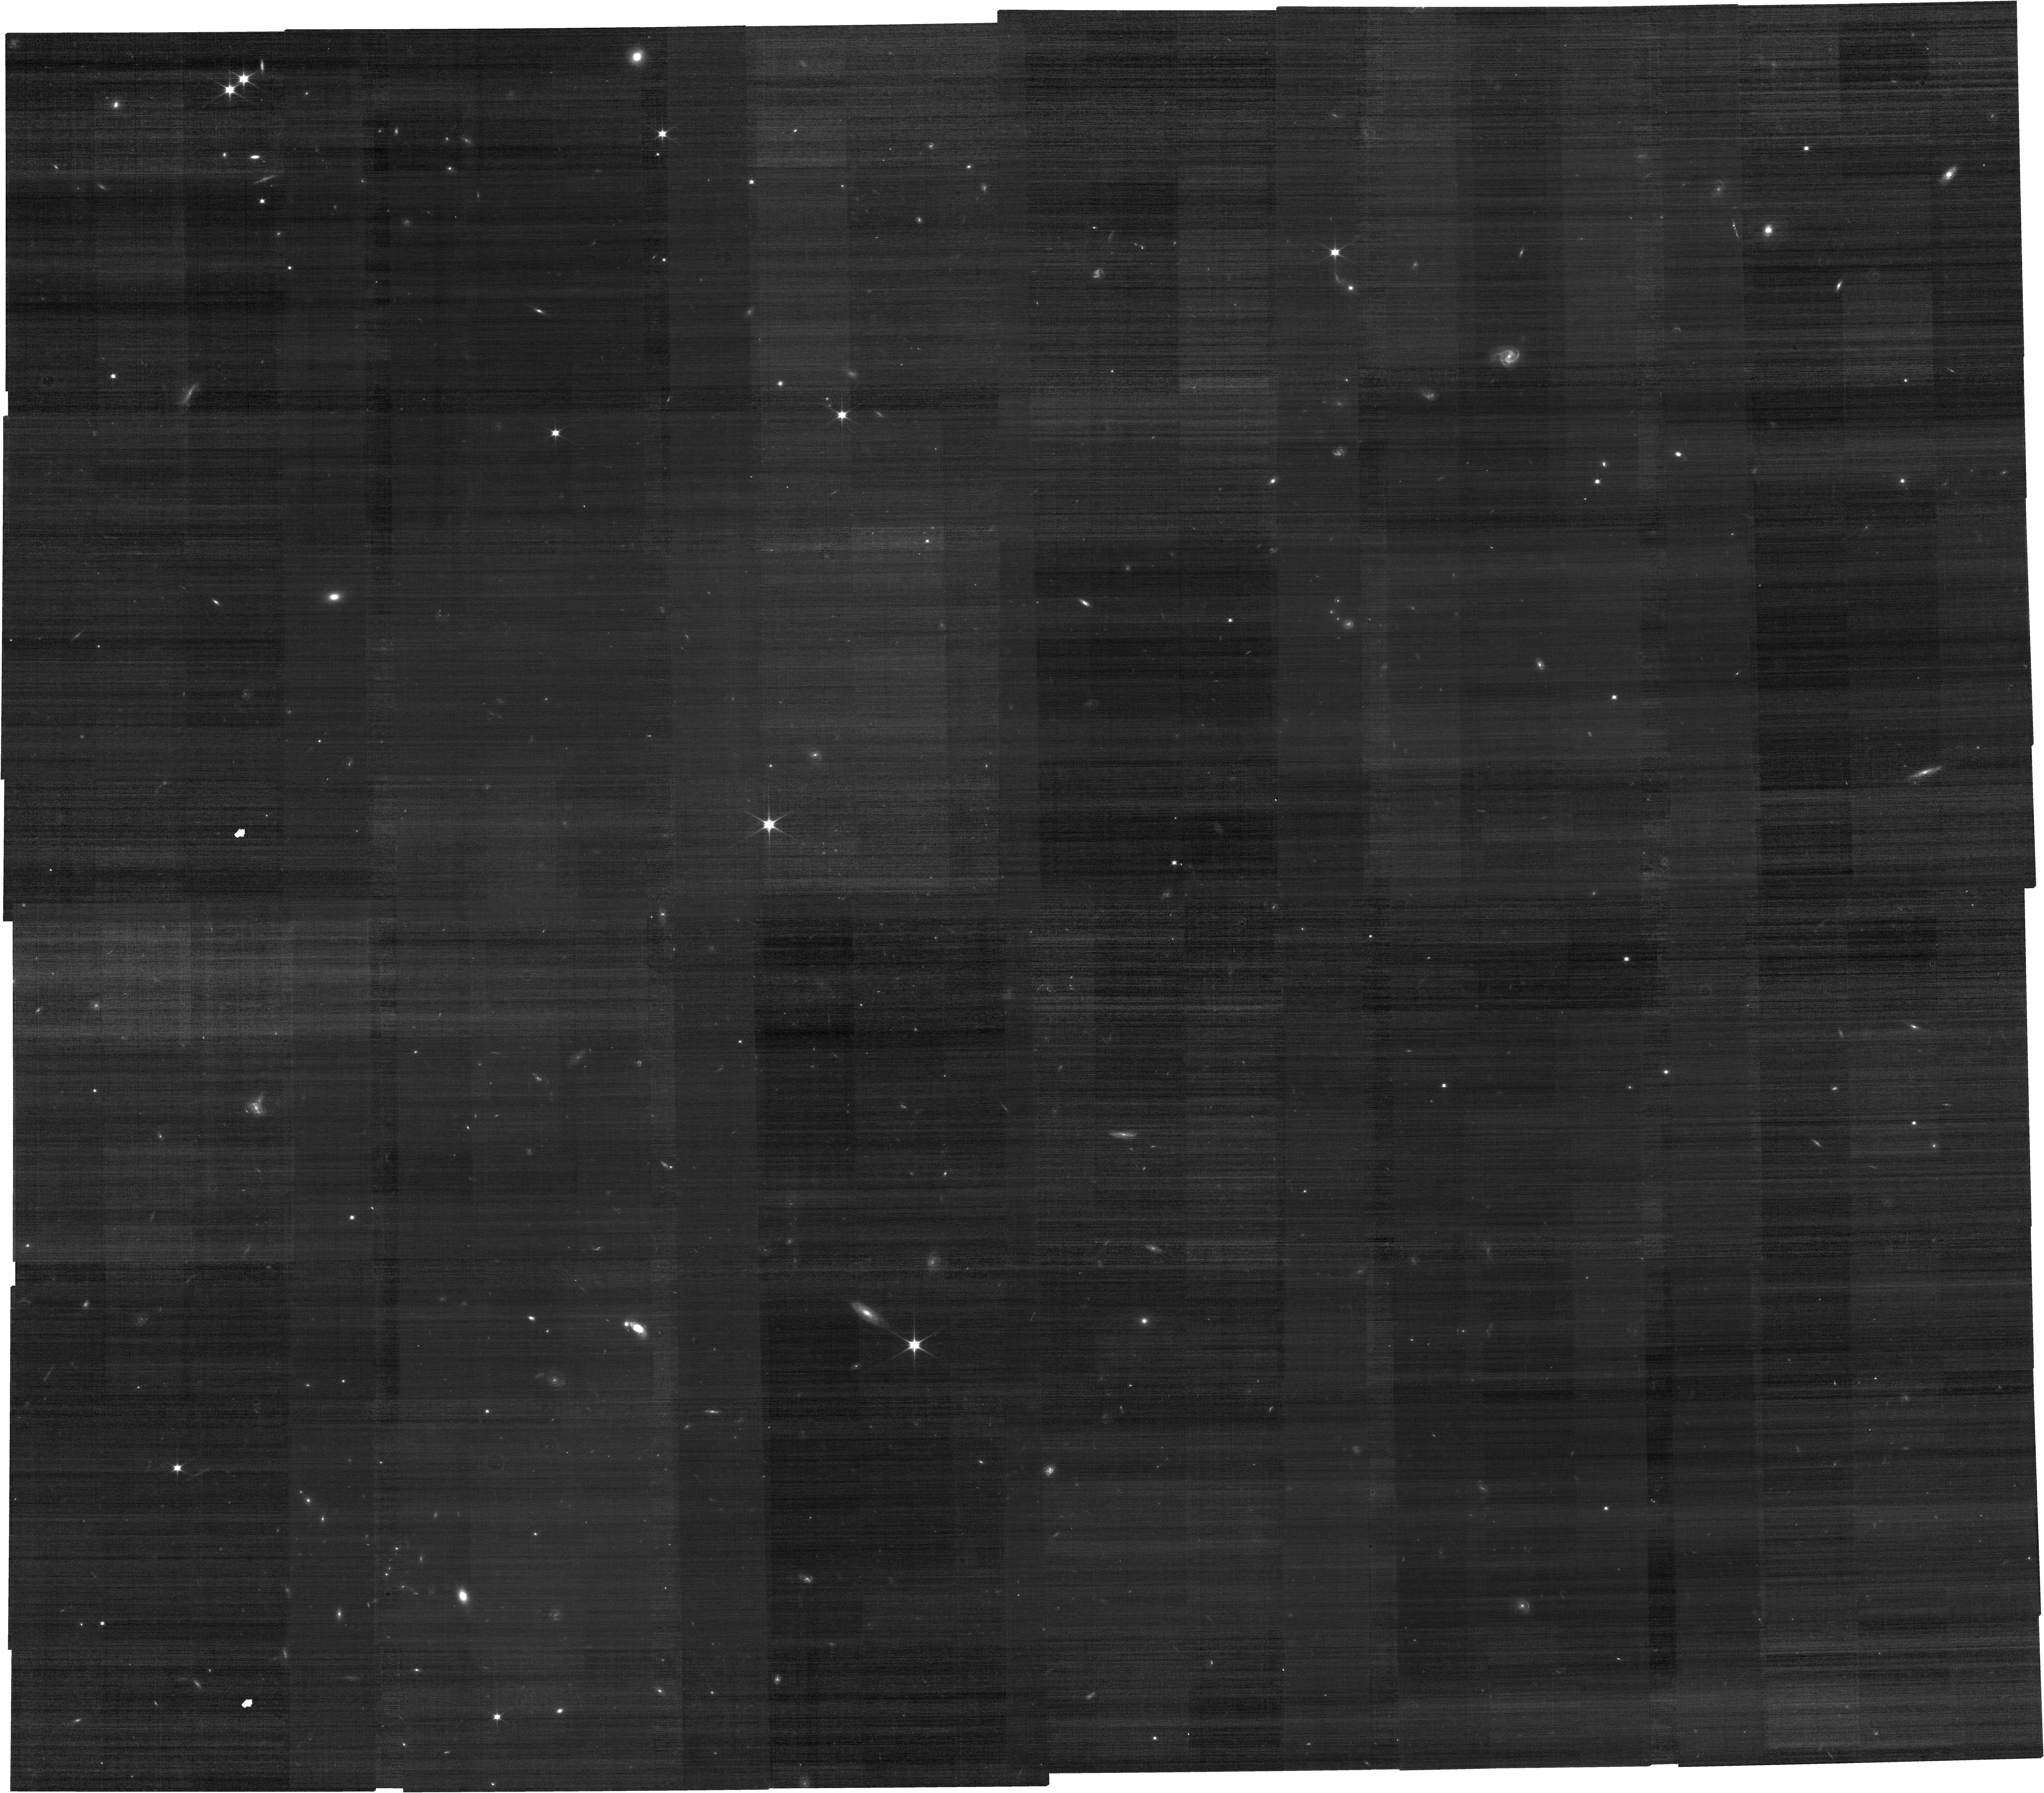
Target: MOO-J1142+1527-NIRCAM
Instrument: NIRCAM
Filter: F070W
Exposure: 40 min
Observation ID: jw05328-o001_t002_nircam_clear-f070w

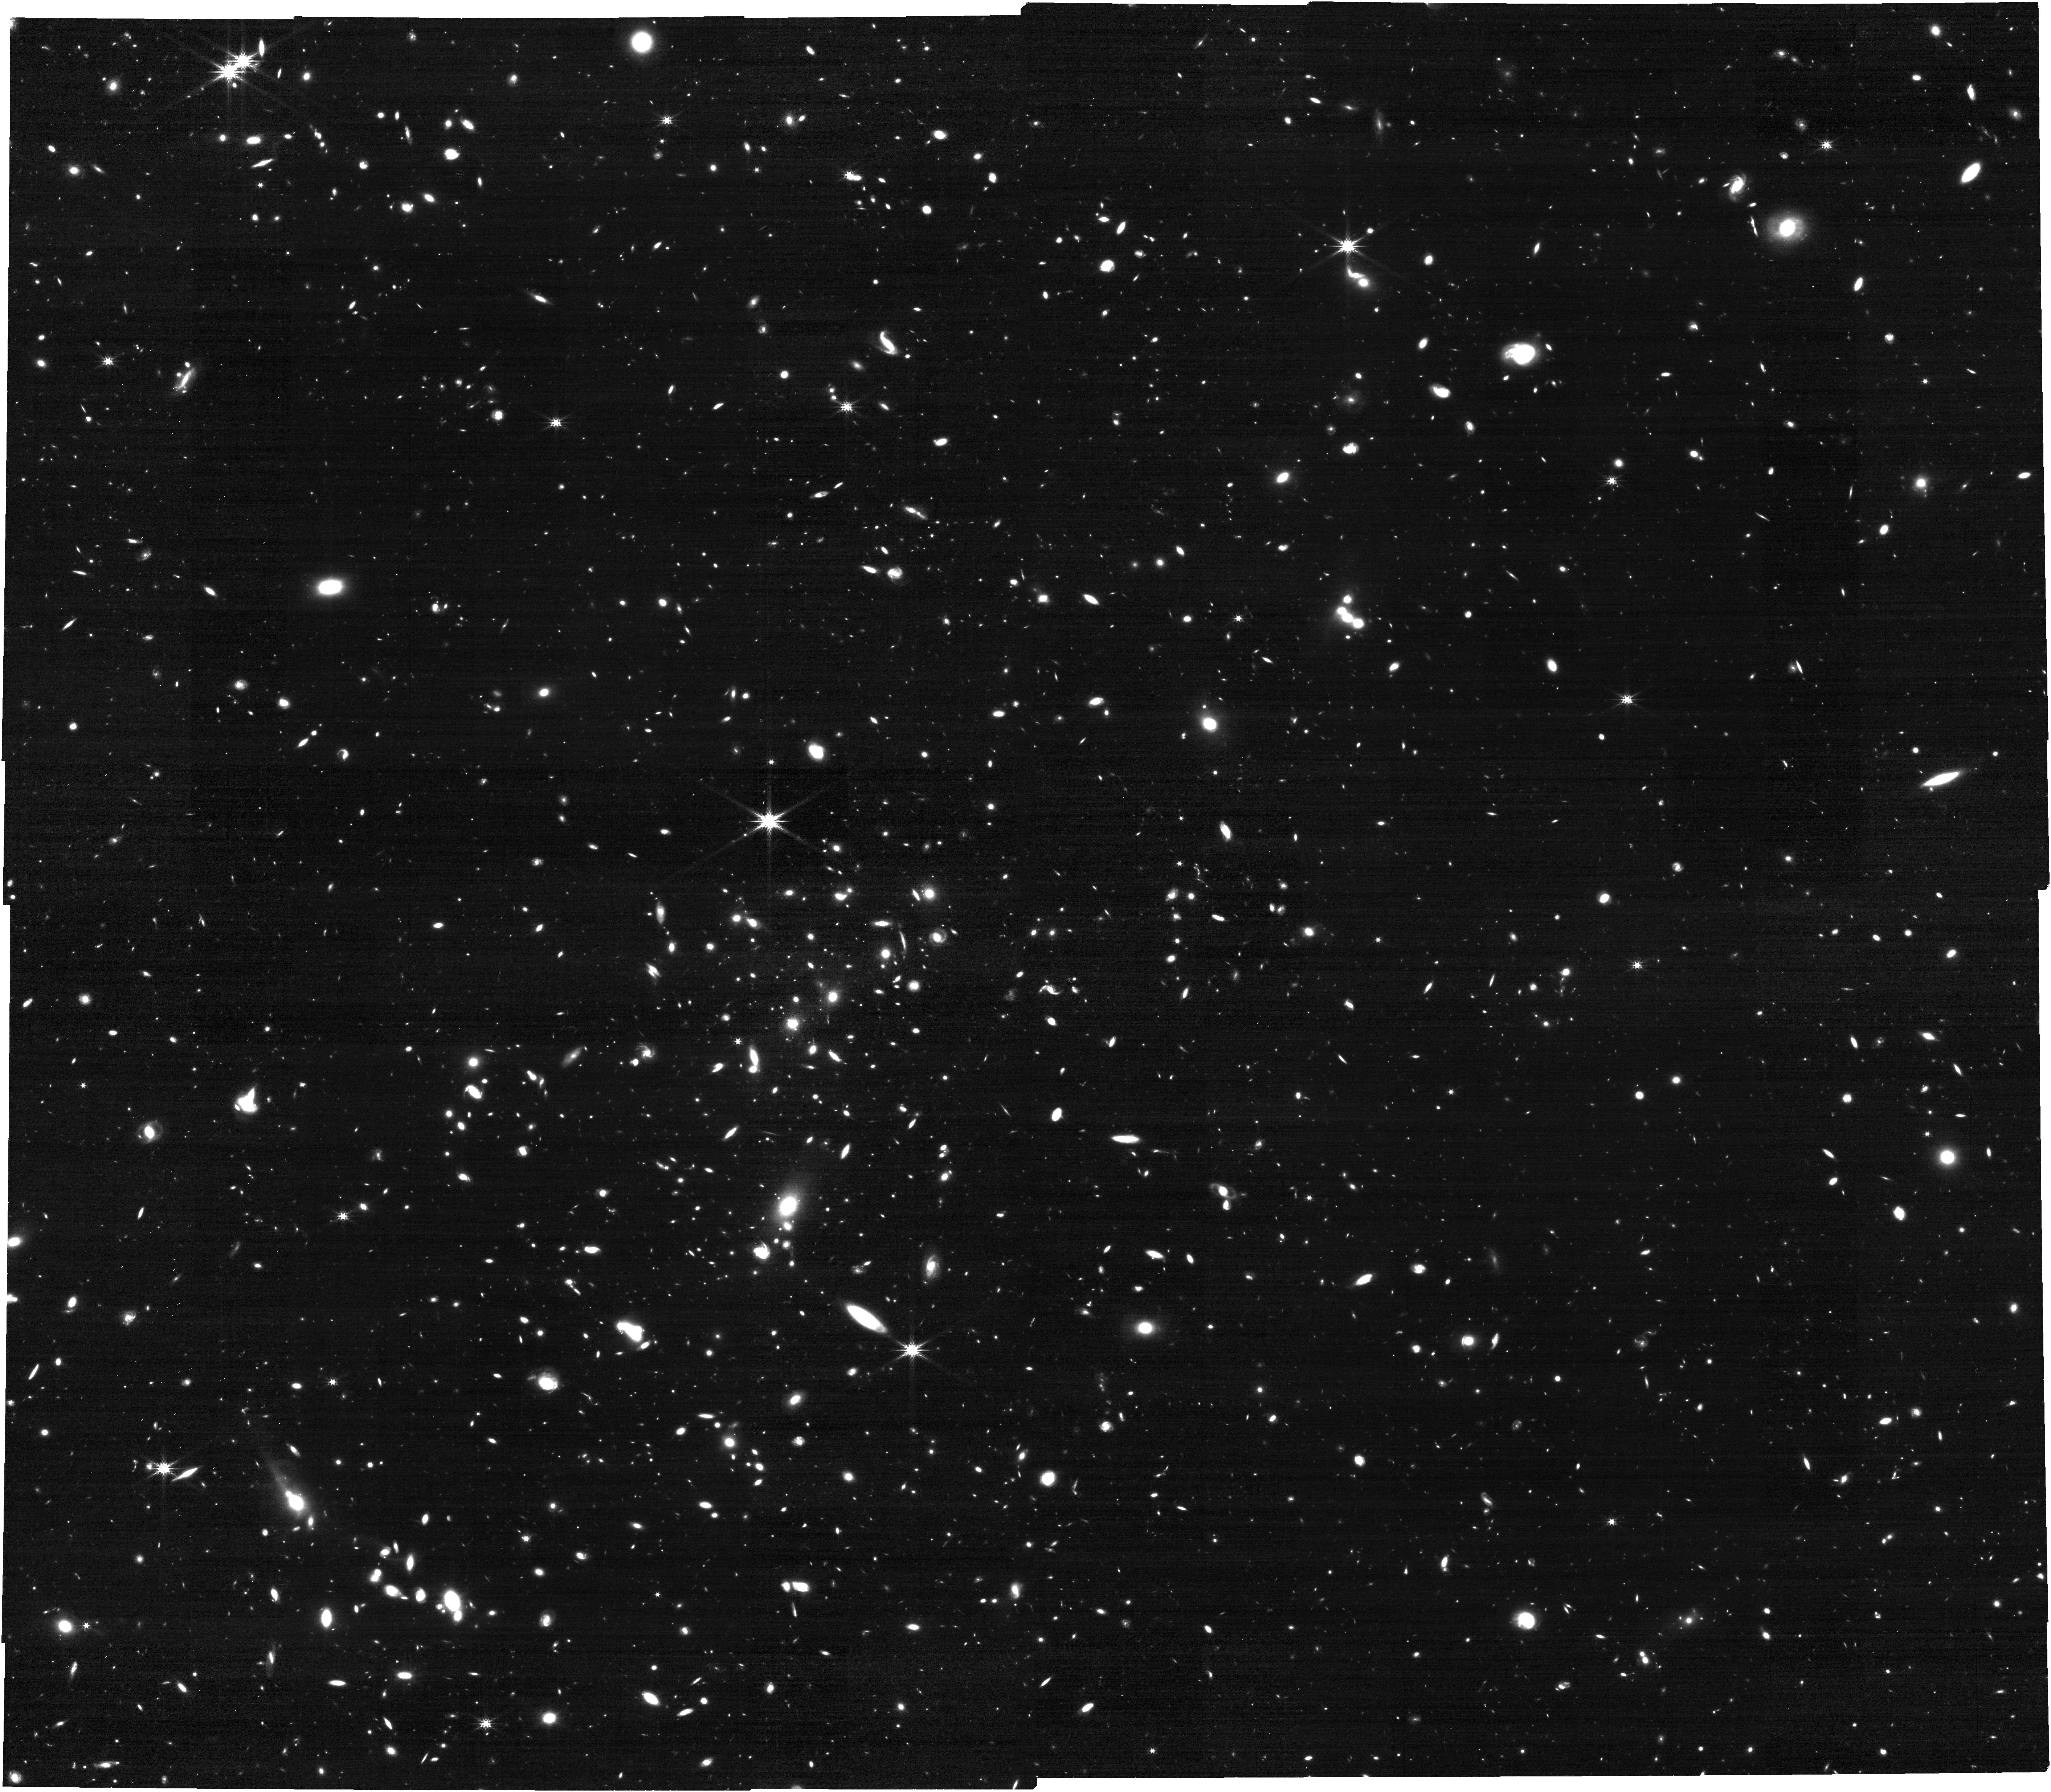
Target: MOO-J1142+1527-NIRCAM
Instrument: NIRCAM
Filter: F277W
Exposure: 40 min
Observation ID: jw05328-o001_t002_nircam_clear-f277w

Measuring the Form of the IMF in Passive Galaxies at z=1.2 (PI: Gonzalez, Anthony Hernan)

We propose a direct measurement of the low mass slope of the initial mass function (IMF) close to cosmic noon. We will use gravity-sensitive absorption features in the spectra of massive, passively evolving galaxies at z=1.2 to determine whether the IMF is bottom-heavy in these galaxies, and to quantify the dependence of the IMF on velocity dispersion for these elliptical galaxies. Derived galaxy properties such as stellar mass, age, and star formation history fundamentally depend on the IMF, with most studies assuming a single, universal form. However, evidence for massive ellipticals in the local Universe indicates velocity dispersion-dependent variation in the shape of the IMF with the most massive galaxies having the most bottom-heavy IMF. Our observations will yield the first statistical measurements of the low mass slope of the IMF in the distant Universe, and also its dependence on galaxy mass. At the same time, these IMF measurements provide a new means of directly connecting passive galaxies with their progenitor populations across cosmic time.